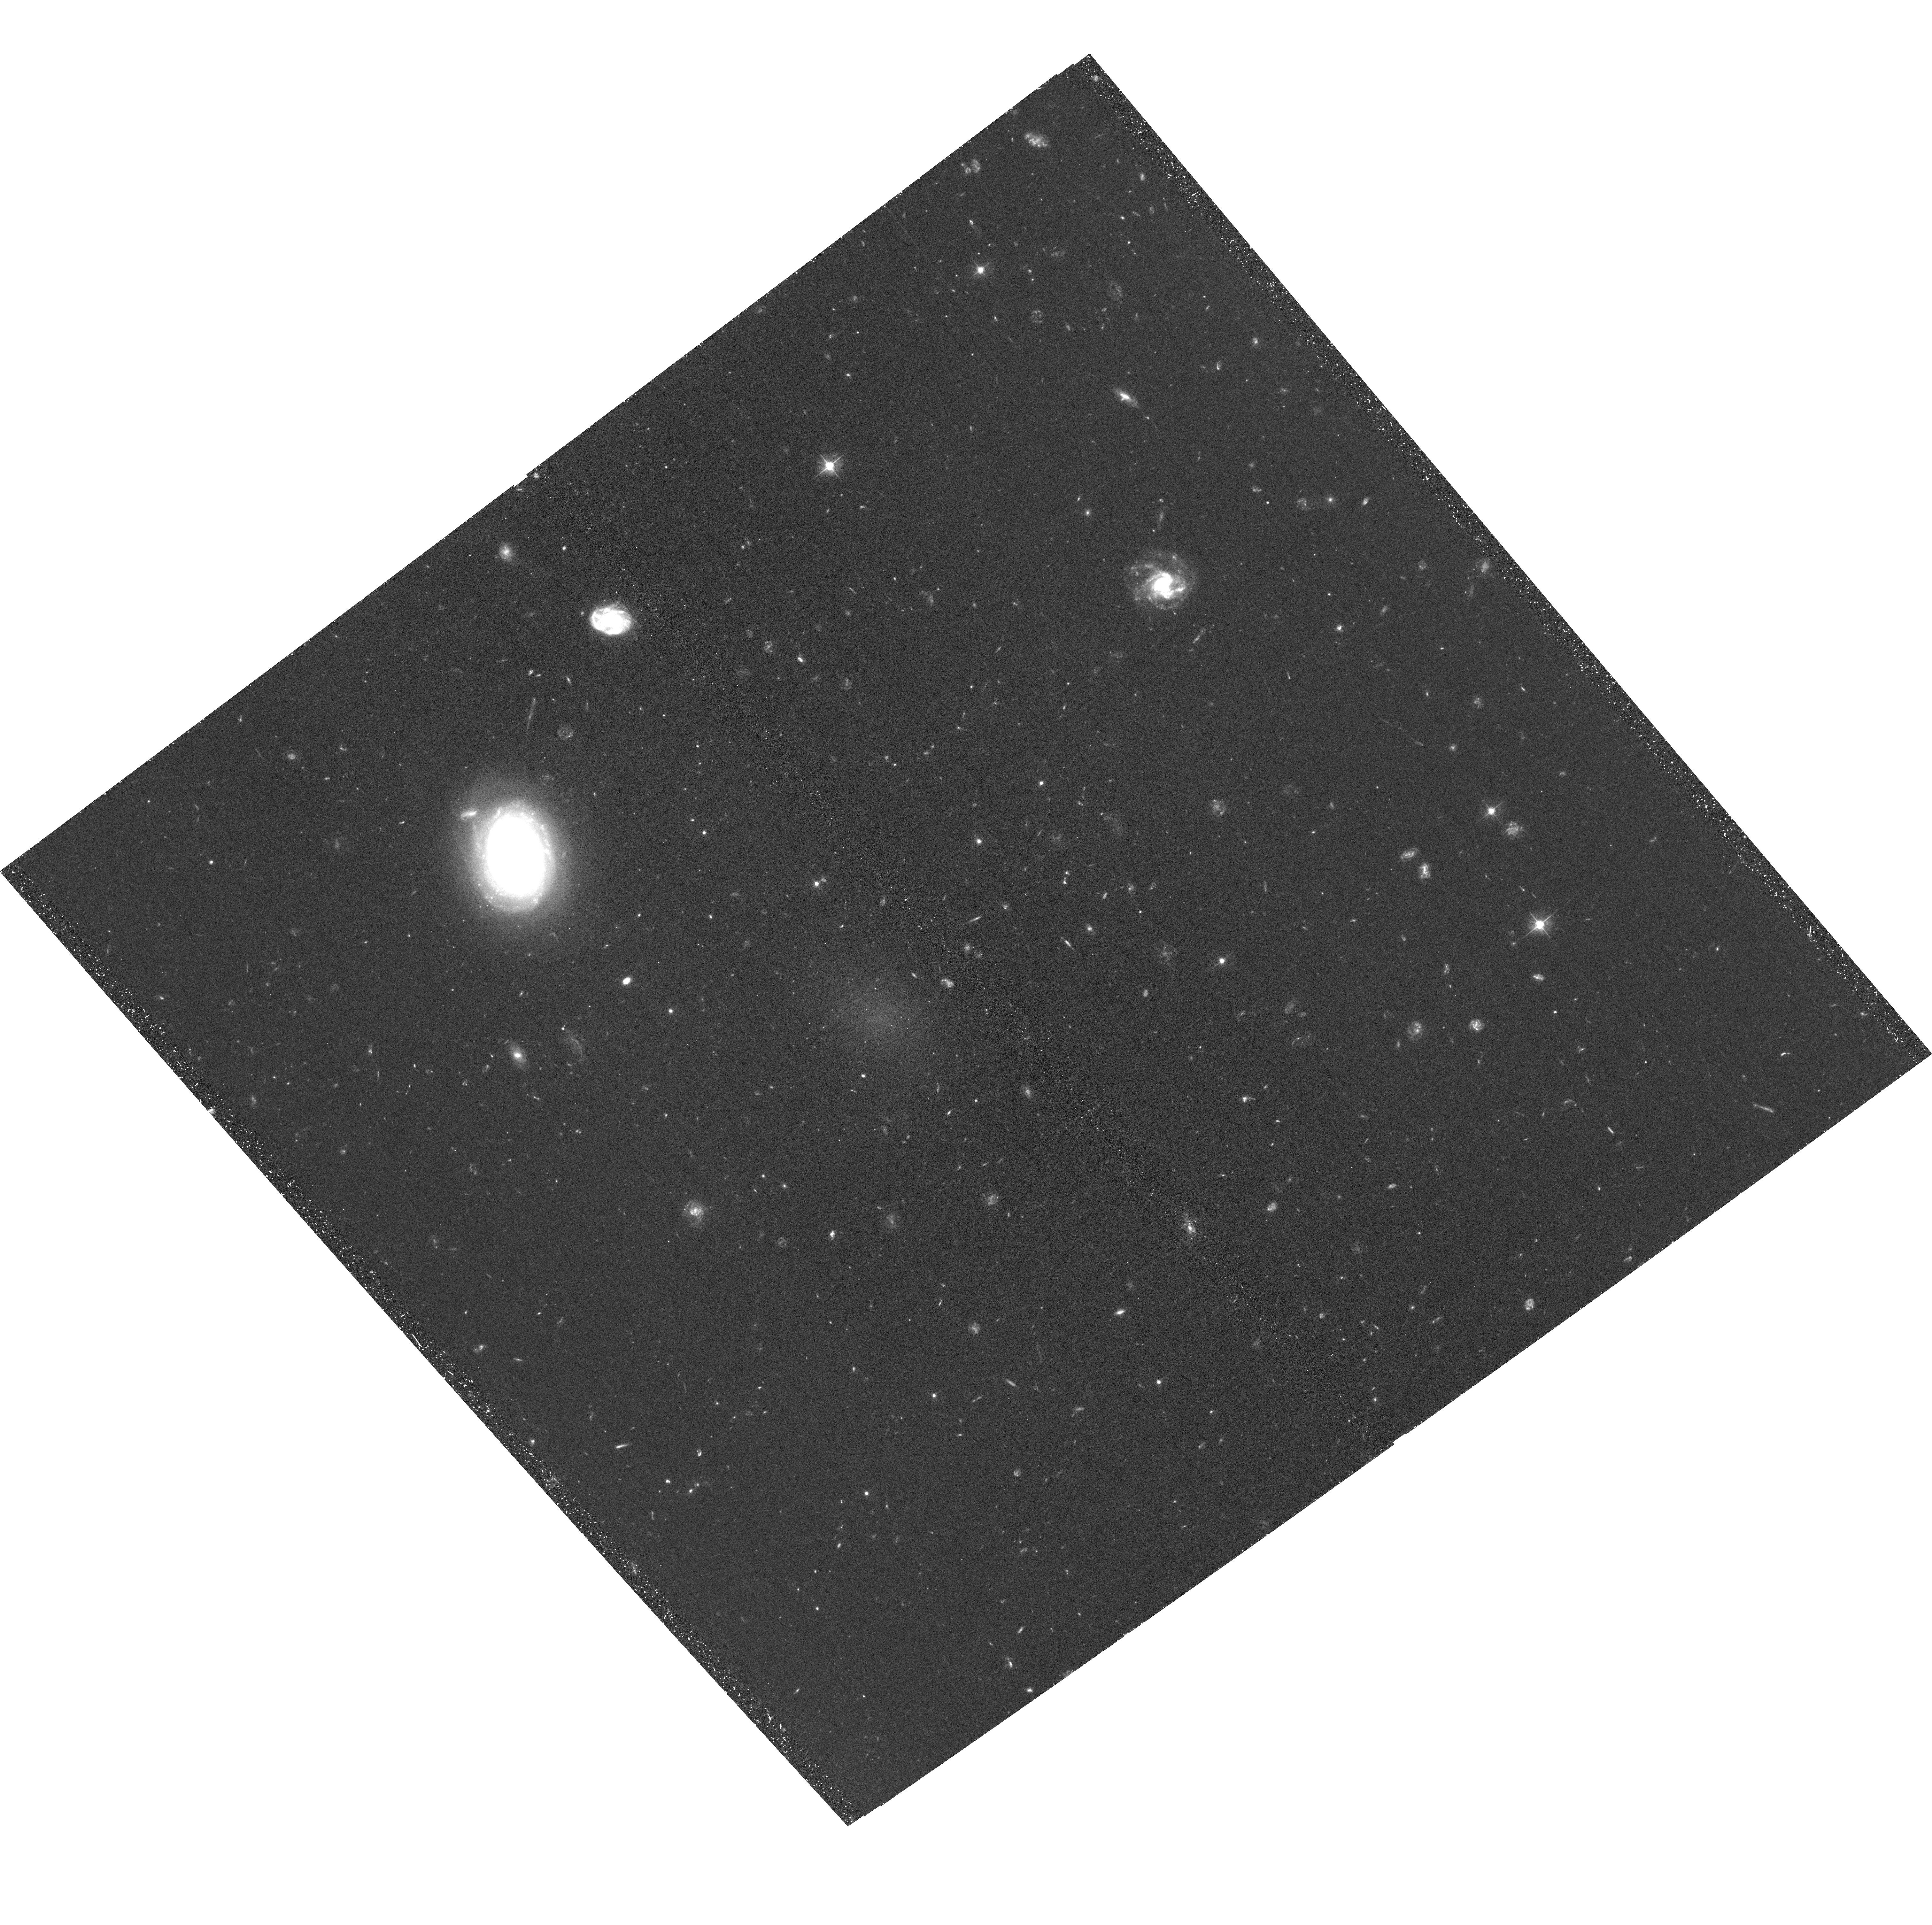
Target: PU1251013. Instrument: ACS/WFC. Filter: F475W. Exposure: 1.4 h. Observation ID: hst_15121_07_acs_wfc_f475w_jdha07

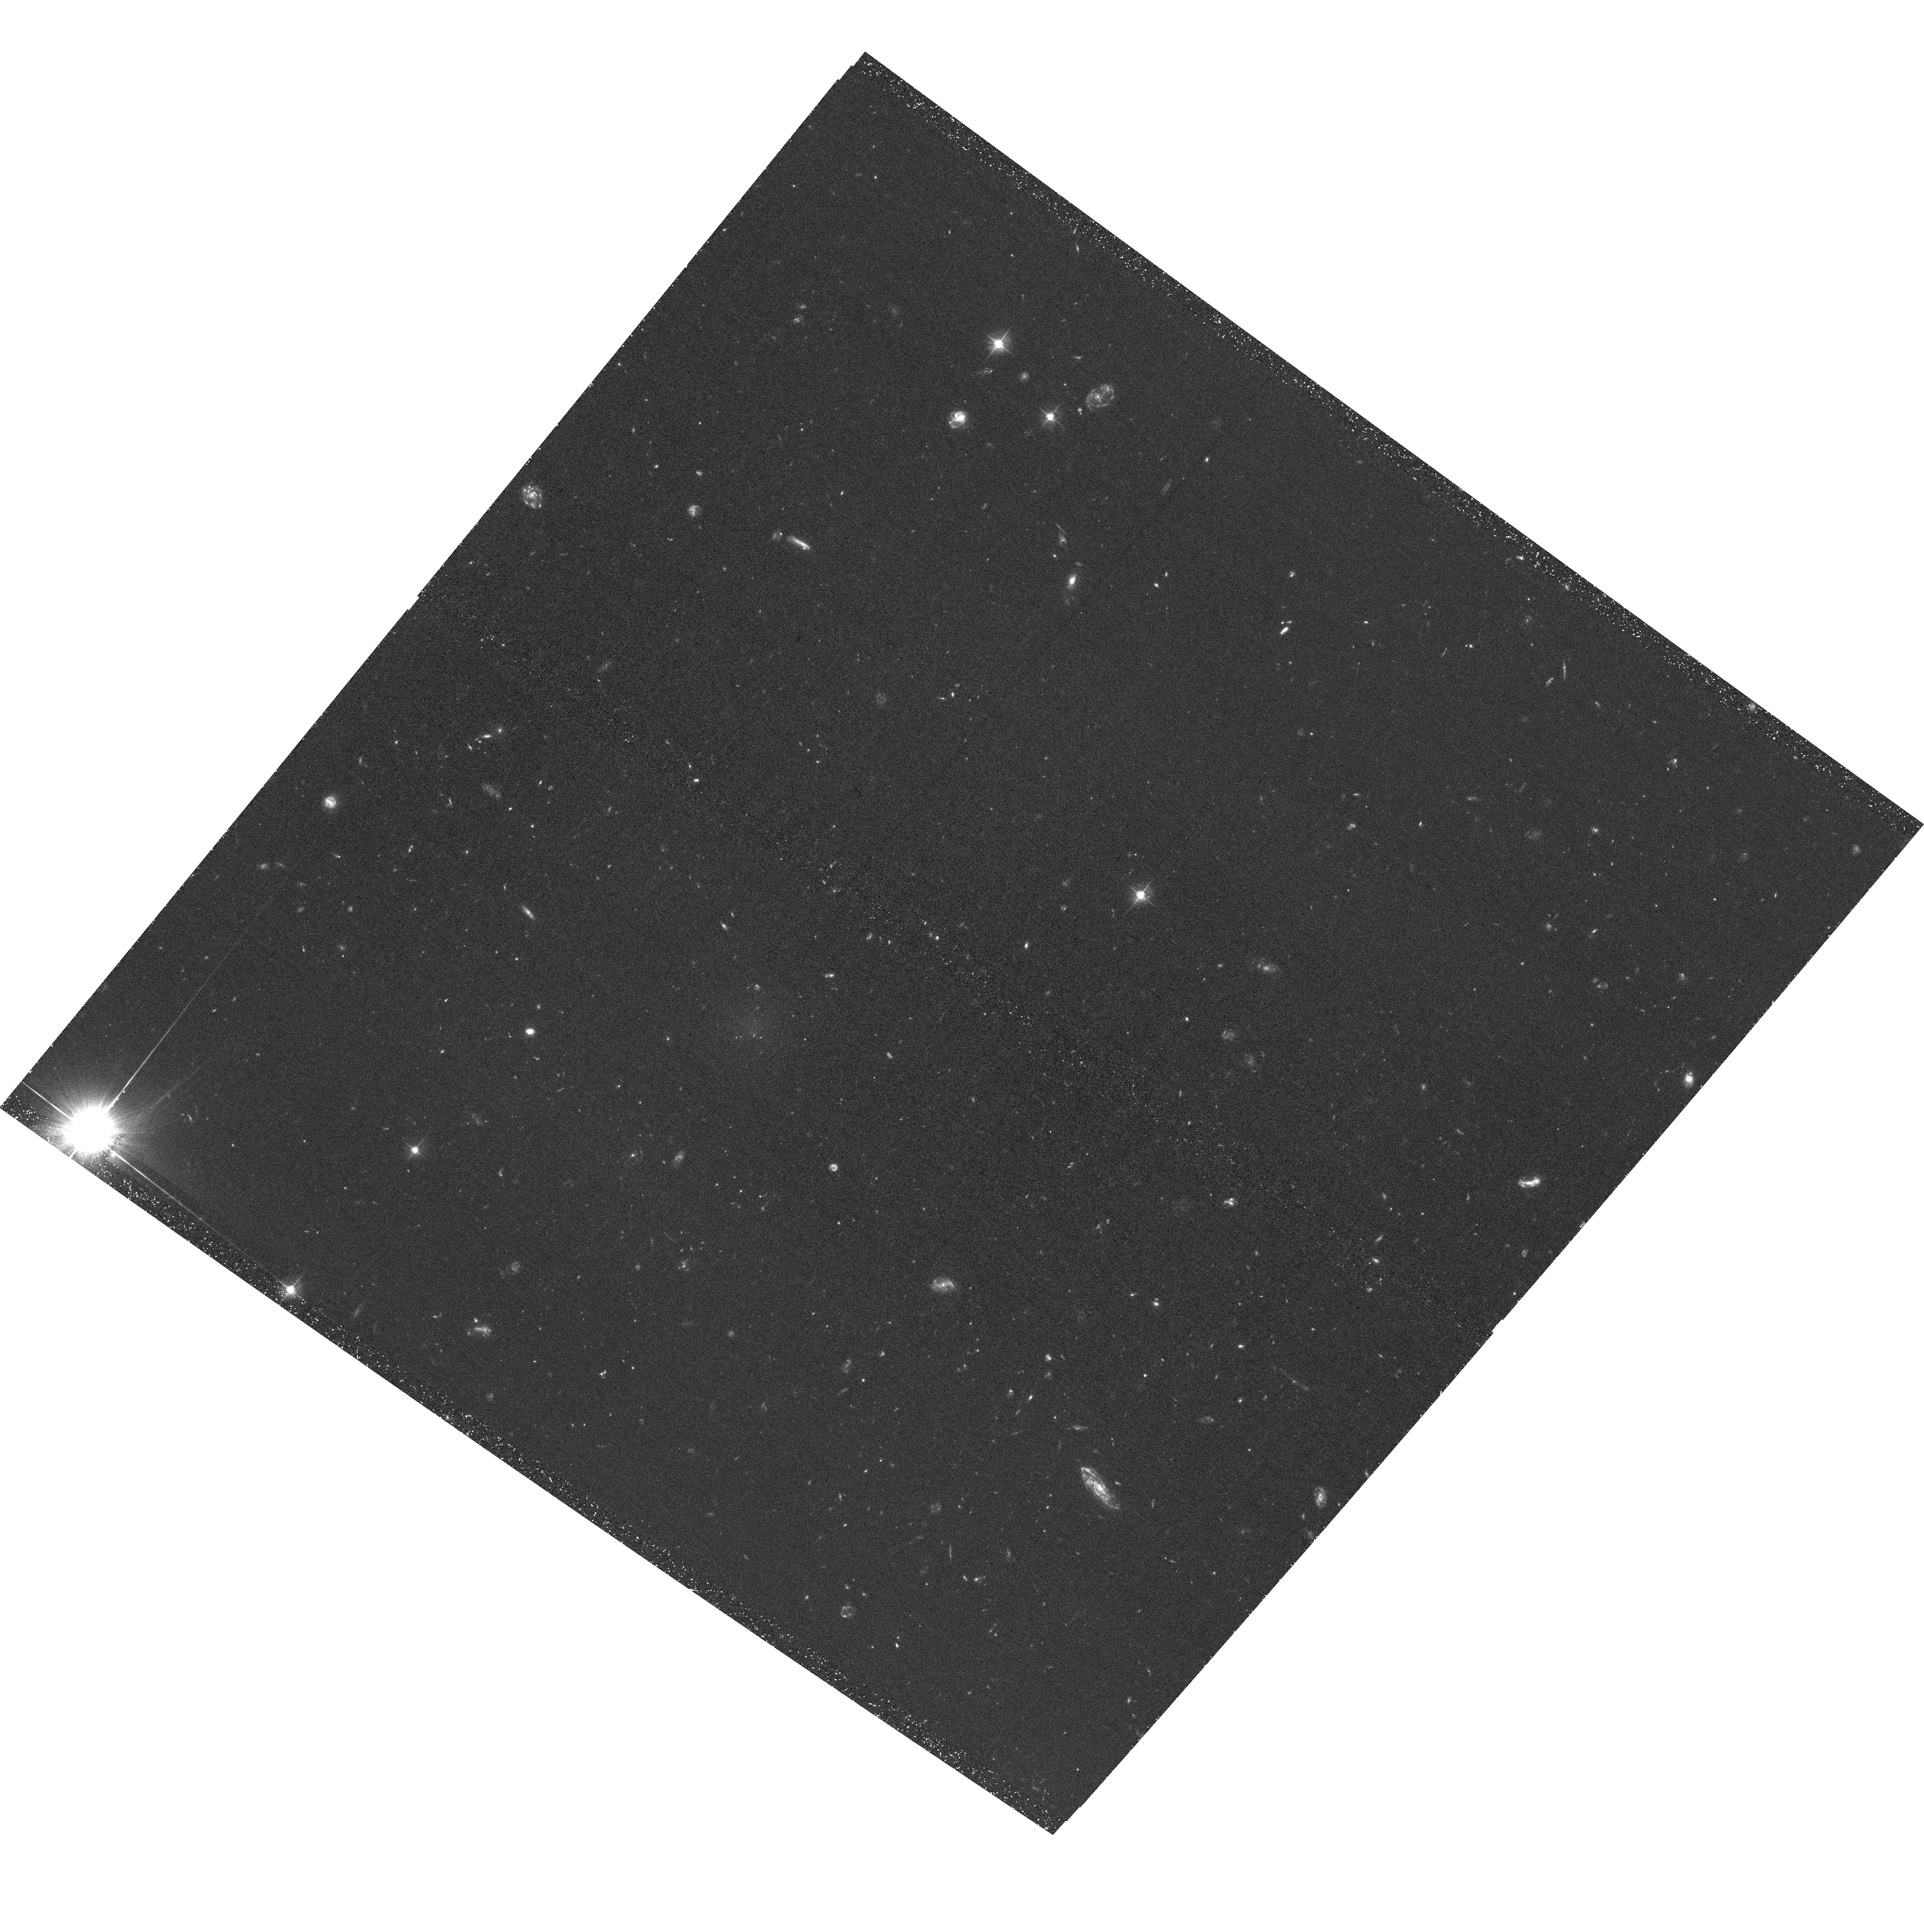
Target: DF08. Instrument: ACS/WFC. Filter: F475W. Exposure: 1.4 h. Observation ID: hst_15121_03_acs_wfc_f475w_jdha03

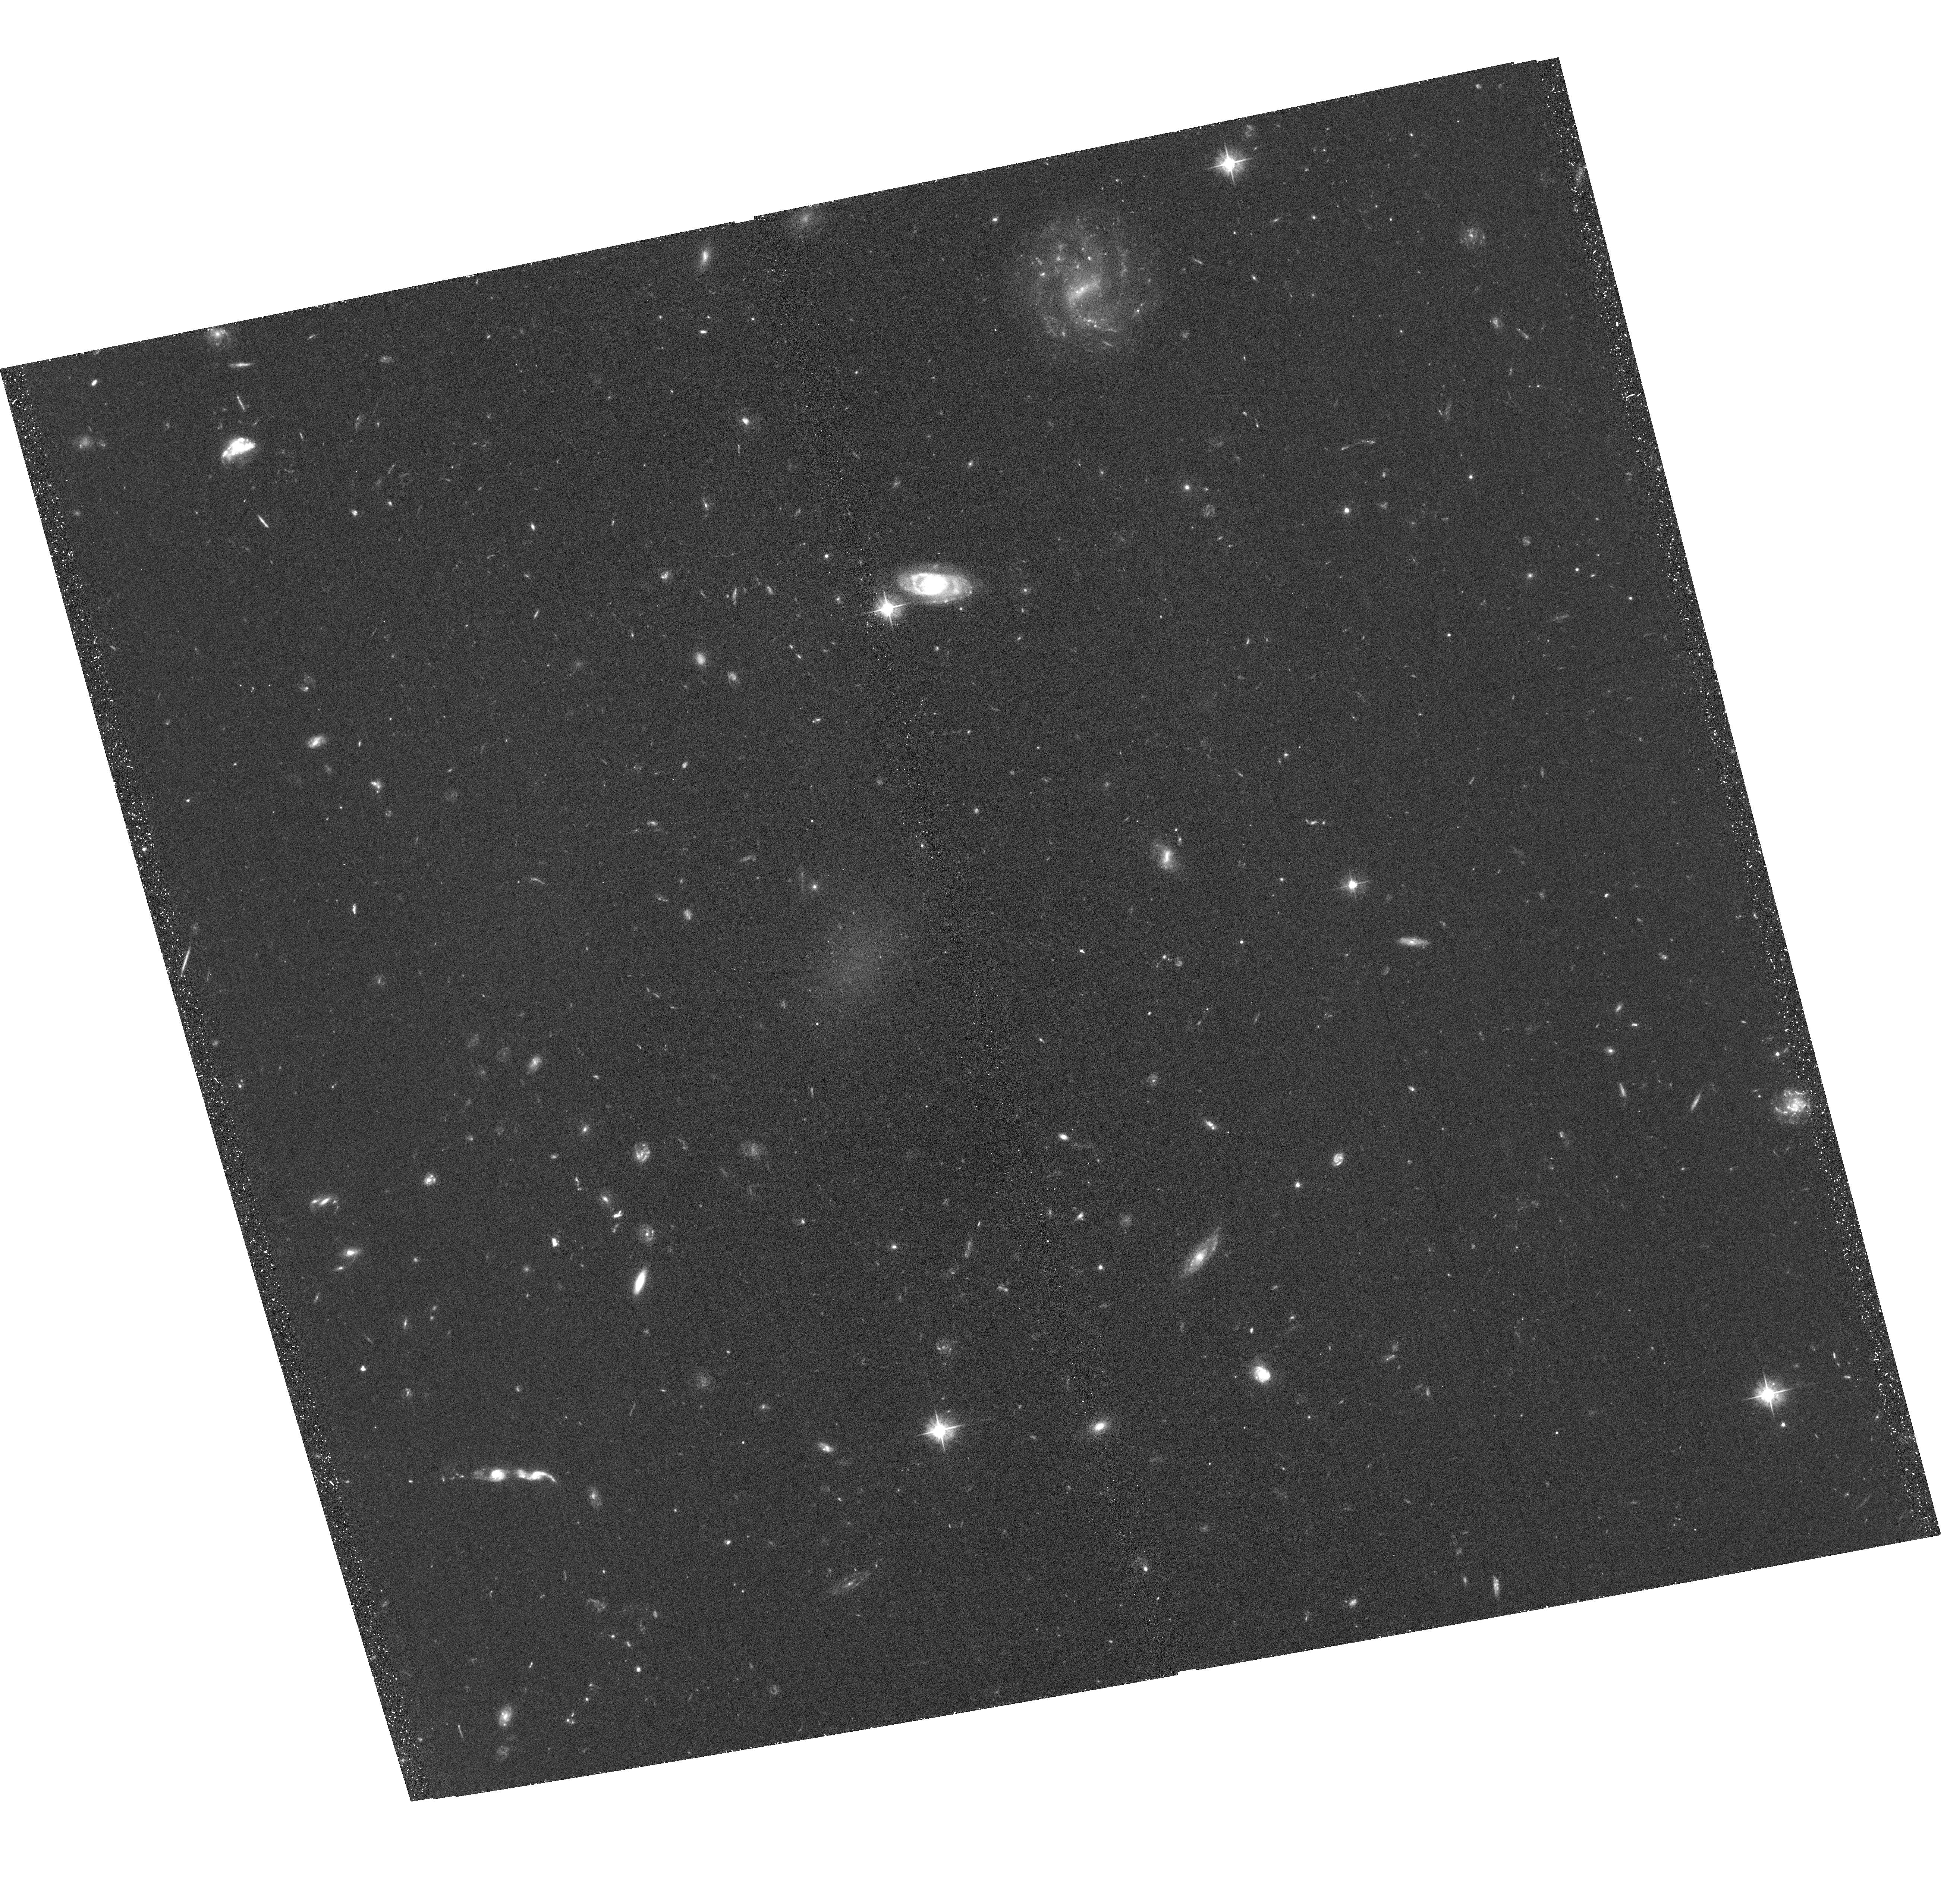
Target: DF44. Instrument: ACS/WFC. Filter: F475W. Exposure: 1.4 h. Observation ID: hst_15121_05_acs_wfc_f475w_jdha05

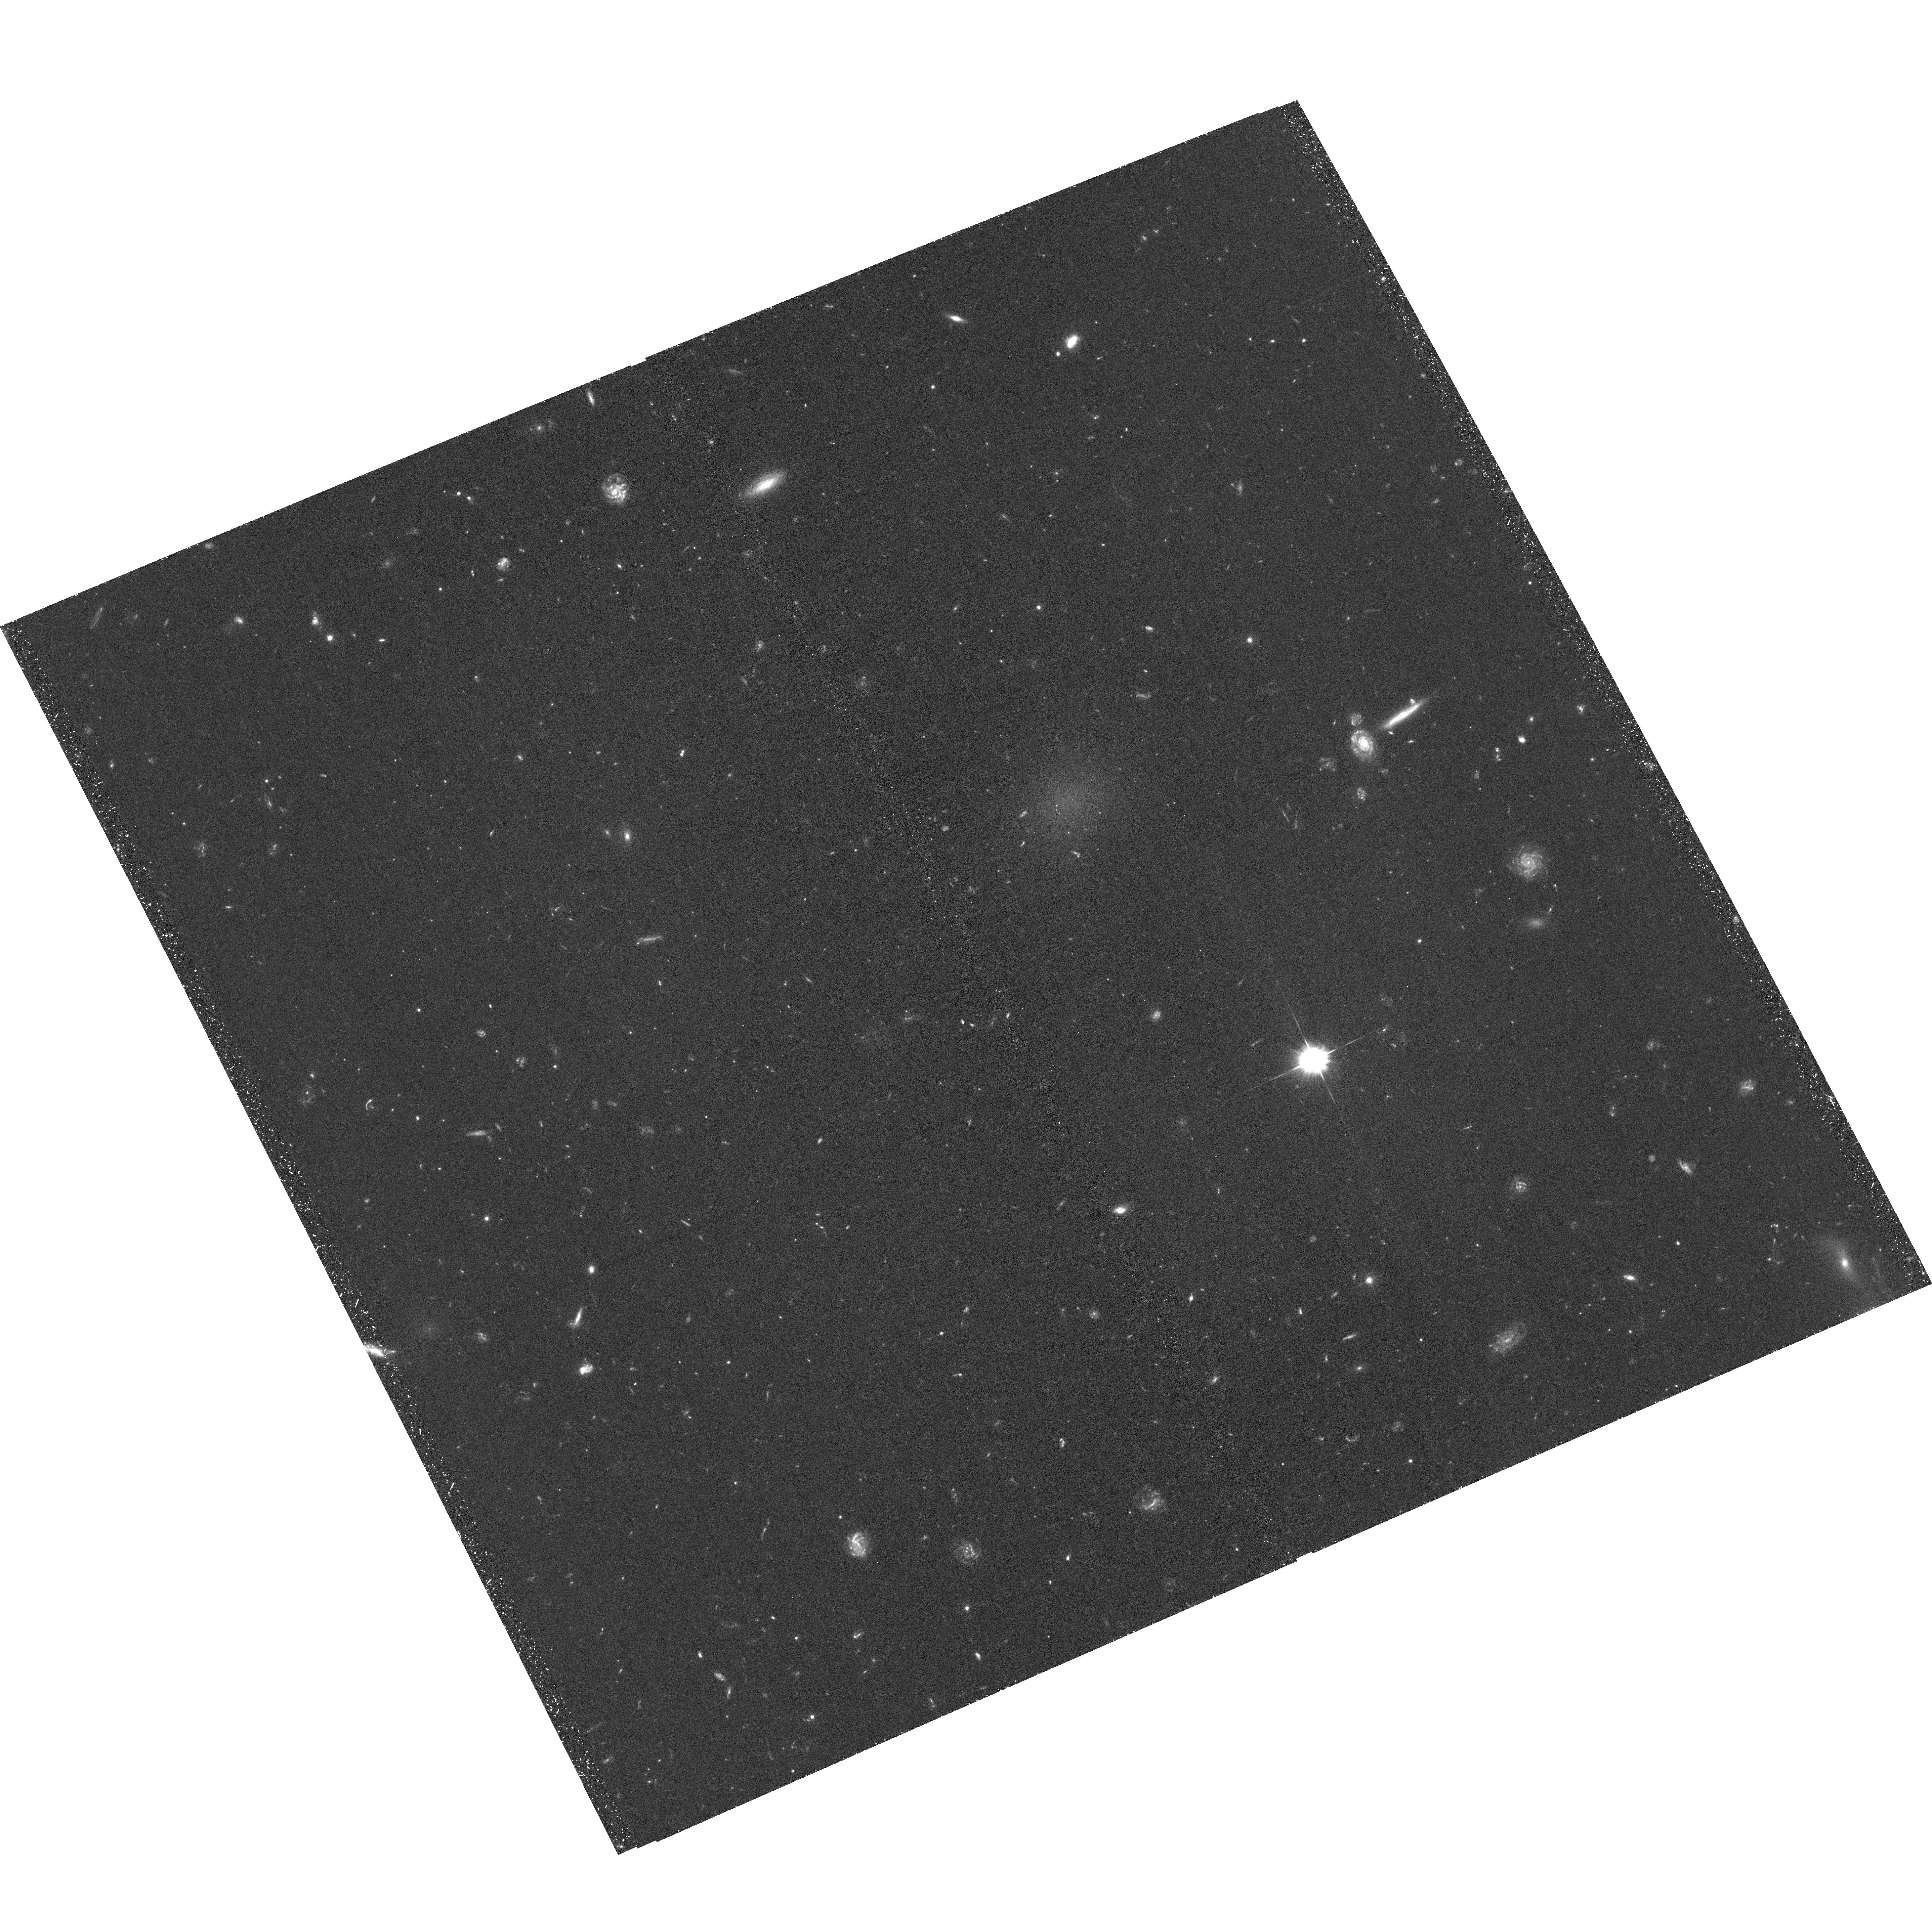
Target: DF07. Instrument: ACS/WFC. Filter: F475W. Exposure: 1.4 h. Observation ID: hst_15121_01_acs_wfc_f475w_jdha01

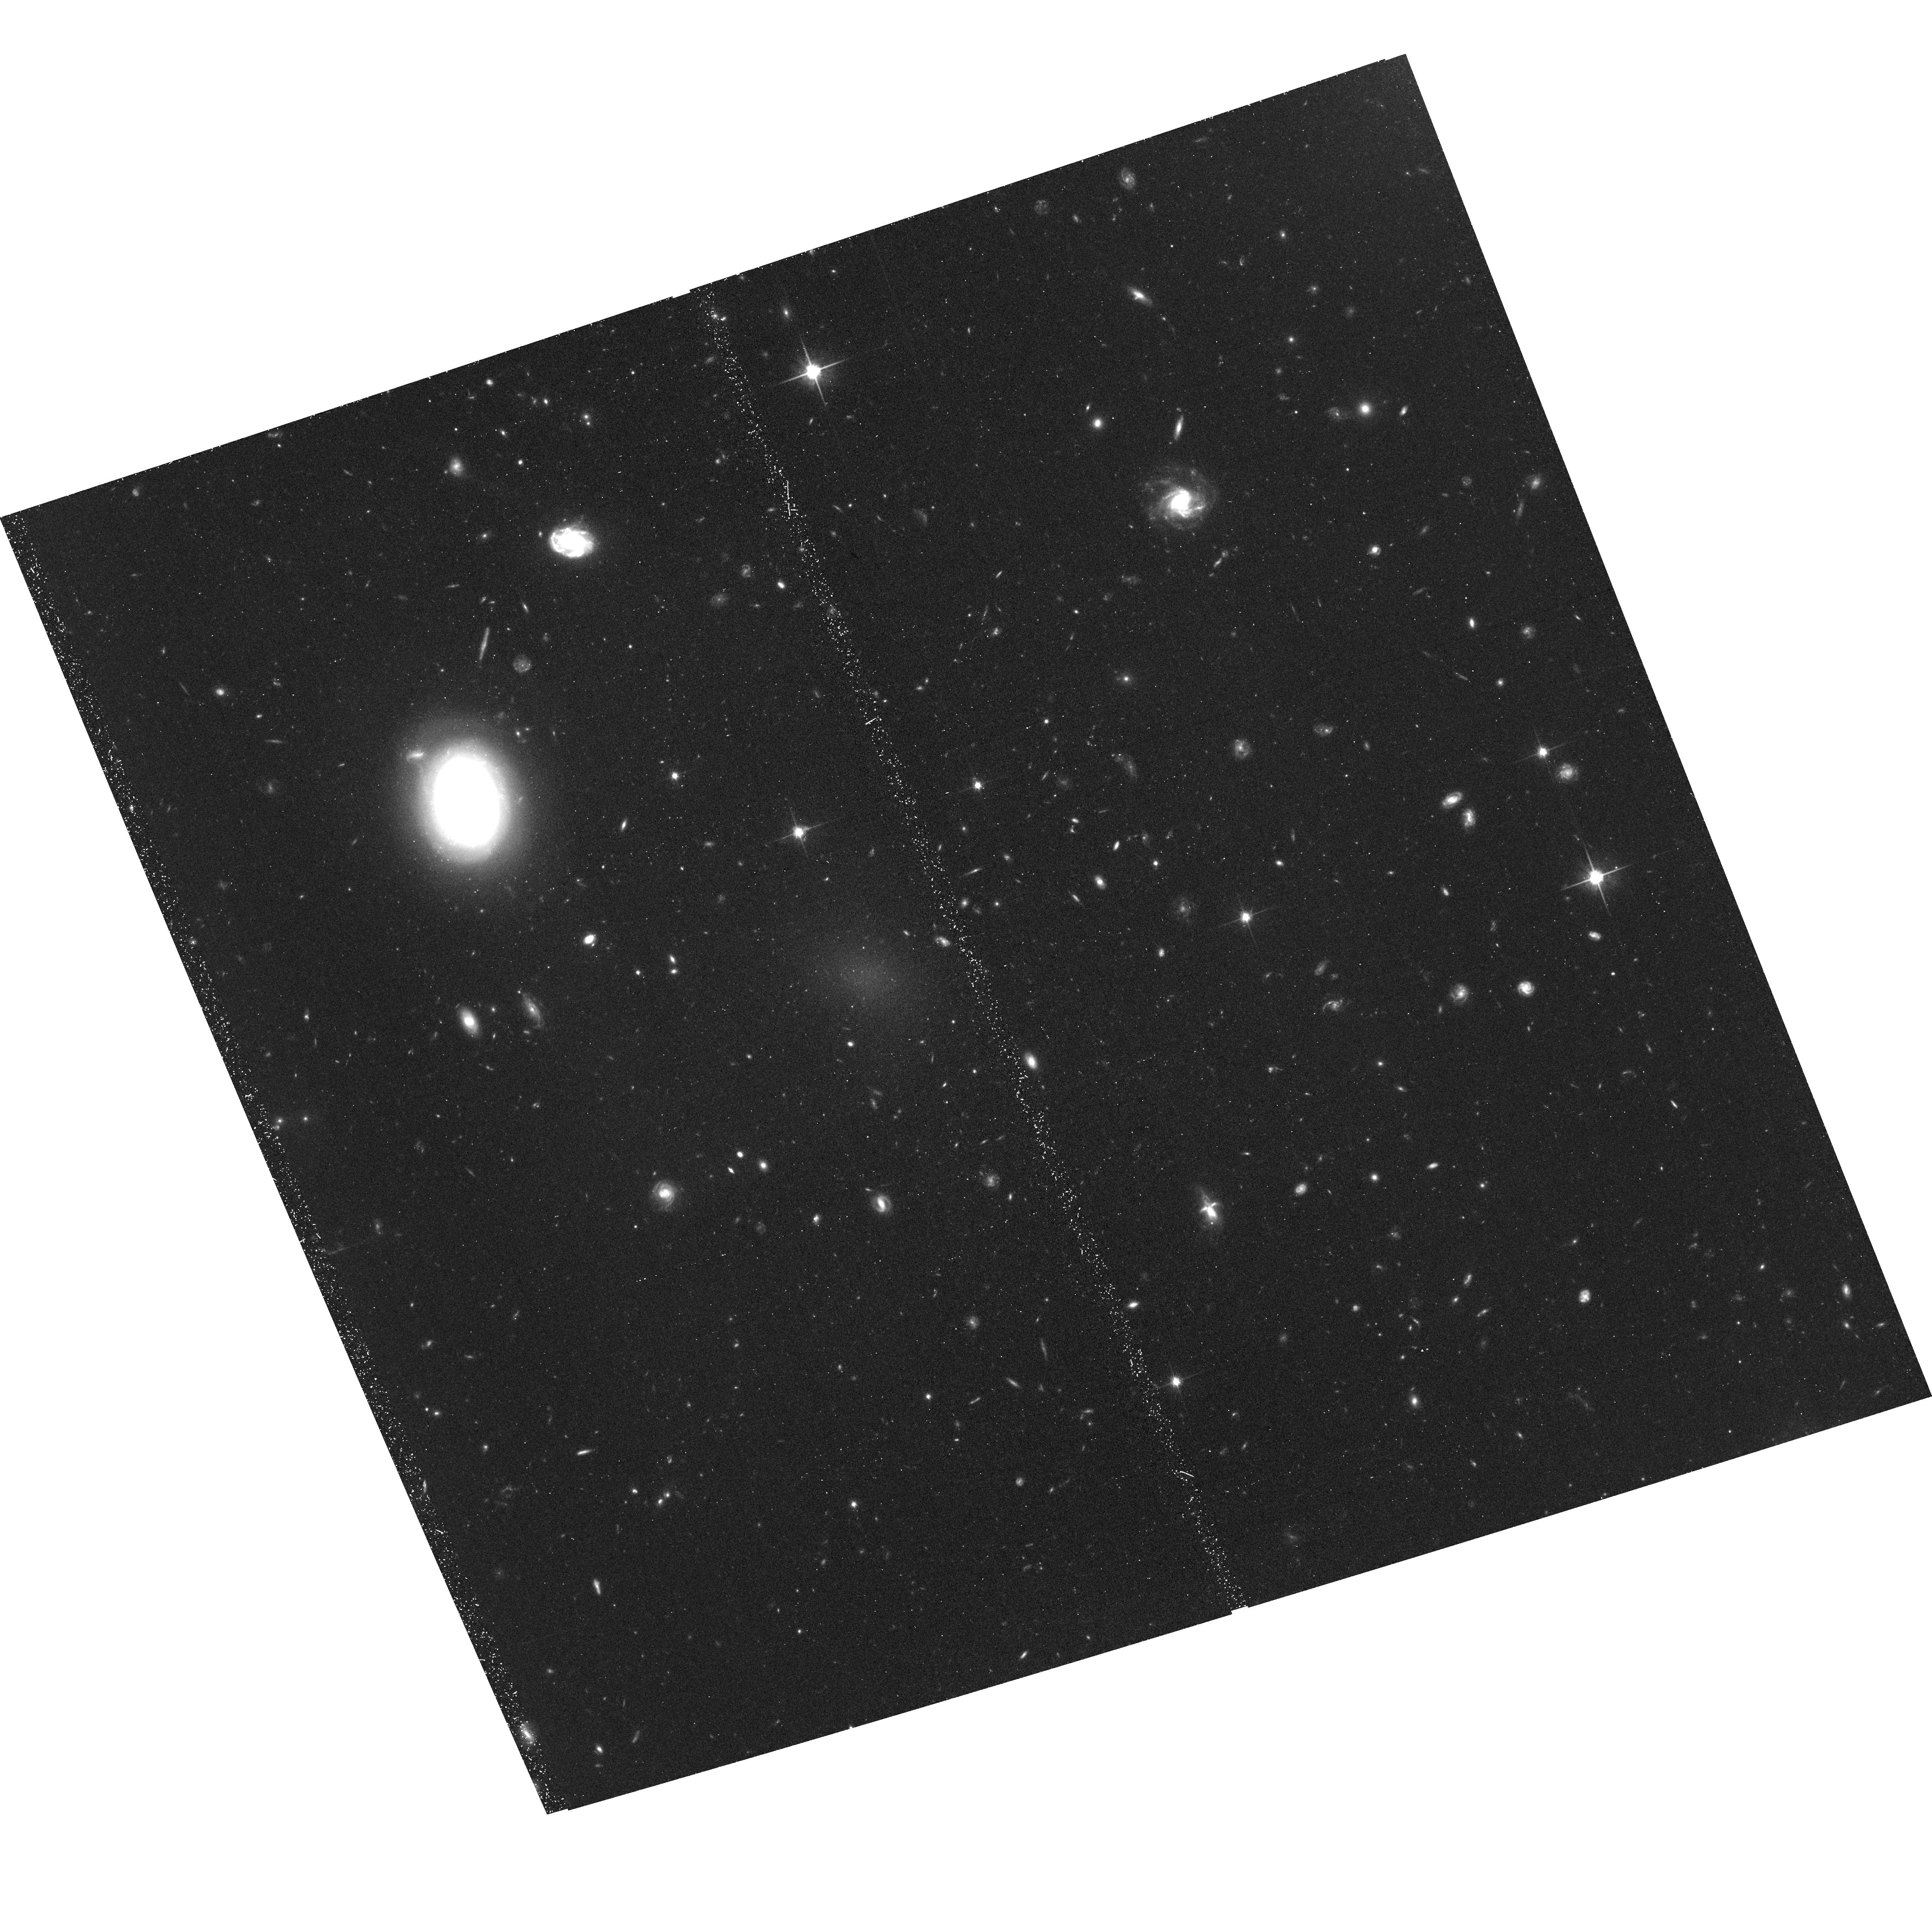
Target: PU1251013. Instrument: ACS/WFC. Filter: F814W. Exposure: 1 h. Observation ID: hst_15121_08_acs_wfc_f814w_jdha08

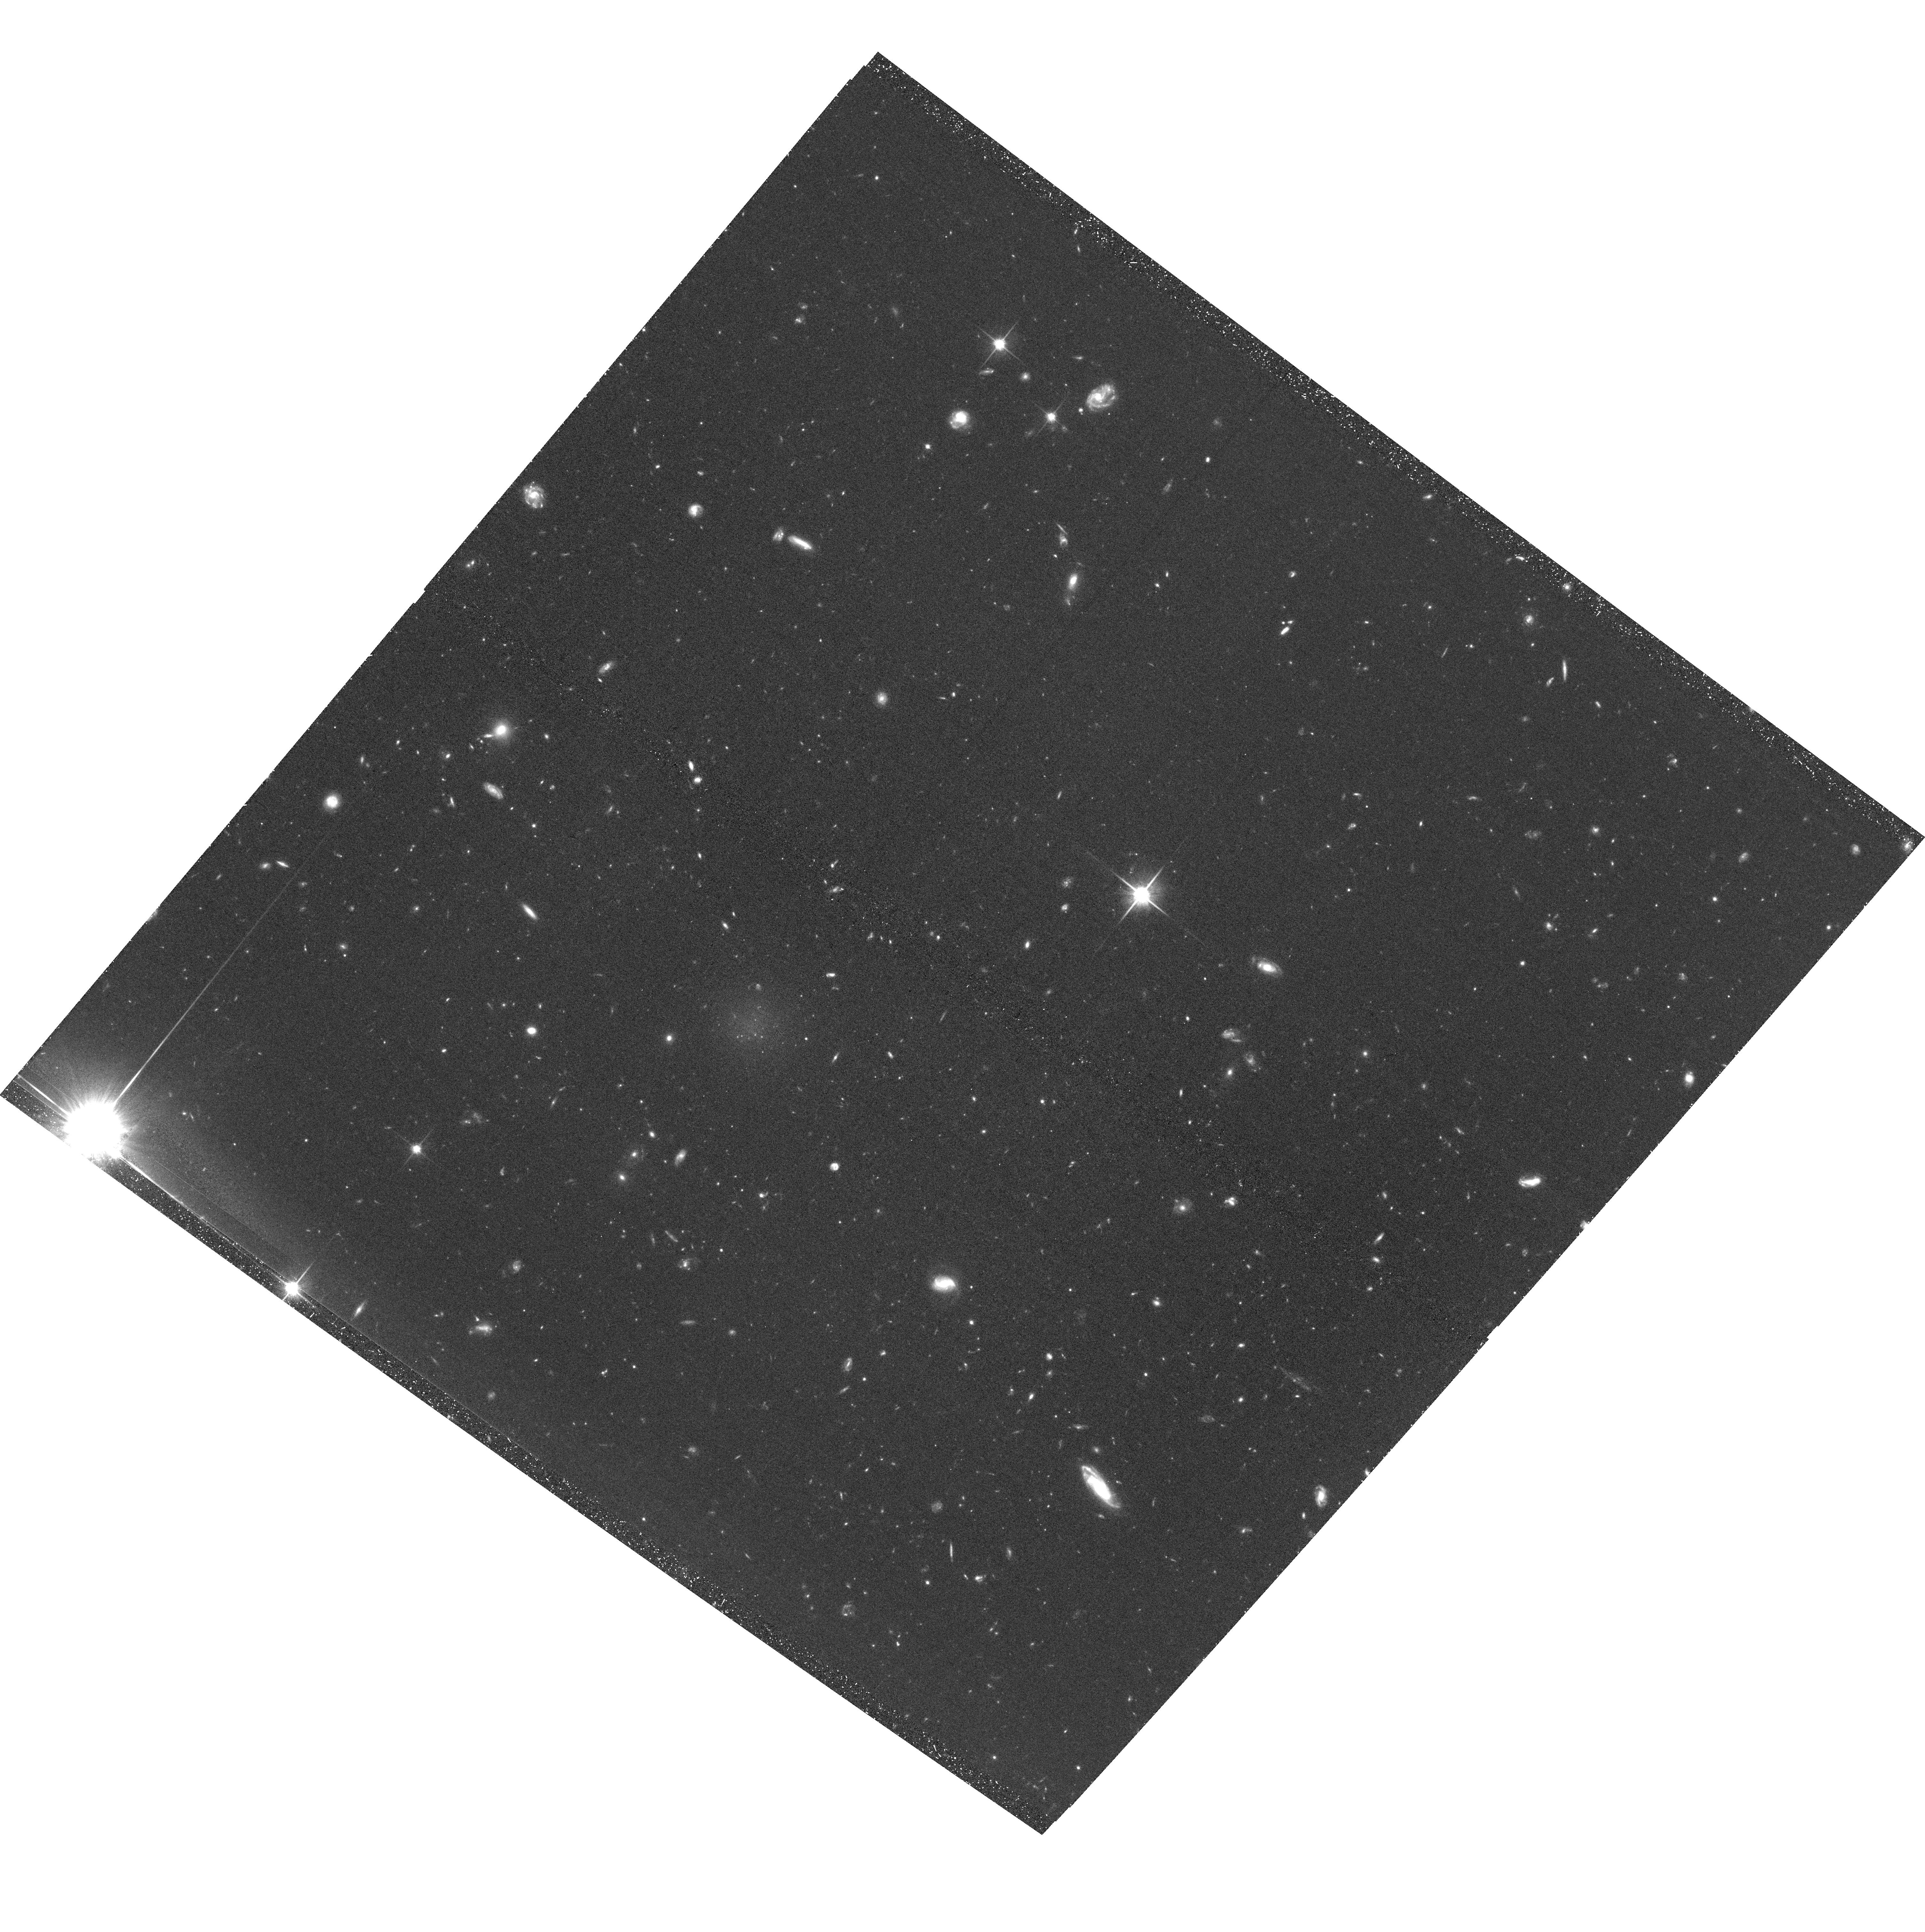
Target: DF08. Instrument: ACS/WFC. Filter: F814W. Exposure: 1.4 h. Observation ID: hst_15121_04_acs_wfc_f814w_jdha04

Does Globular Cluster Formation Precede Galaxy Formation? (PI: Zaritsky, Dennis)

The recent findings that the number, or total mass, of a galaxy's globular clusters tracks the galaxy's total mass much more closely than it tracks the stellar mass suggest a decoupling of "early-phase" star formation (the globular clusters and perhaps halo stellar population) and the "late-phase" star formation (the central disk, bulge, and/or spheroid). Although these suggestive findings come from the study of normal, or high-surface brightness galaxies, the extreme example of this phenomenon is found in the ultradiffuse galaxy (UDG) DF 44. This galaxy is estimated to contain nearly 100 globular clusters, a similar number as in the Milky Way, but only 1% as many stars as the Milky Way. We propose to test this result with definitive data for DF44 and expand the sample of such galaxies by observing three other, spectroscopically-confirmed, physically similar galaxies at the same distance. These observations will confirm or refute the hypothesis that globular cluster formation is decoupled from galaxy formation as we envision it and that it precedes the formation of the central galaxy.